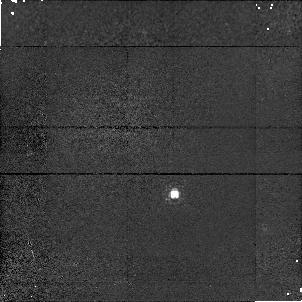
Target: P330E-CAL. Instrument: NICMOS/NIC1. Filter: F095N. Exposure: 11 min. Observation ID: n4kk03010

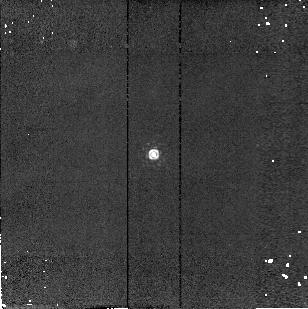
Target: P177D-CAL. Instrument: NICMOS/NIC2. Filter: F215N. Exposure: 4 min. Observation ID: n4kk01090

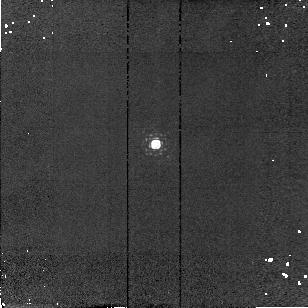
Target: P330E-CAL. Instrument: NICMOS/NIC2. Filter: F190N. Exposure: 4 min. Observation ID: n4kk03080

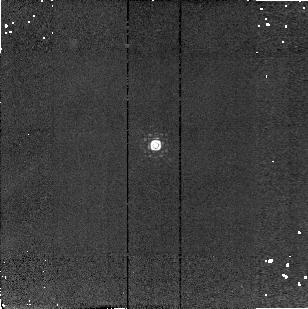
Target: P330E-CAL. Instrument: NICMOS/NIC2. Filter: F215N. Exposure: 4 min. Observation ID: n4kk03090

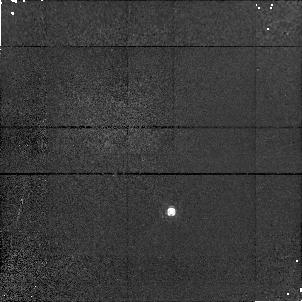
Target: P177D-CAL. Instrument: NICMOS/NIC1. Filter: F095N. Exposure: 11 min. Observation ID: n4kk01010

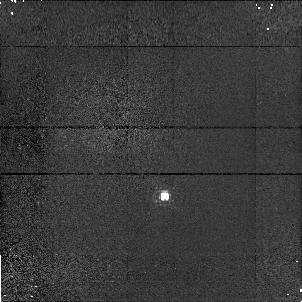
Target: P330E-CAL. Instrument: NICMOS/NIC1. Filter: F095N. Exposure: 11 min. Observation ID: n4kk09010

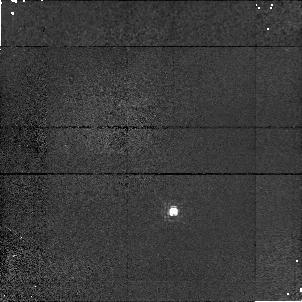
Target: P330E-CAL. Instrument: NICMOS/NIC1. Filter: F095N. Exposure: 11 min. Observation ID: n4kk05010

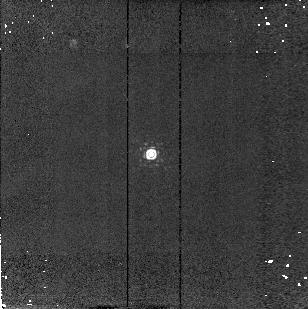
Target: P330E-CAL. Instrument: NICMOS/NIC2. Filter: F215N. Exposure: 4 min. Observation ID: n4kk07090

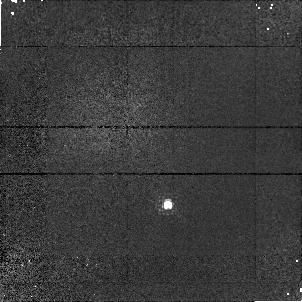
Target: P330E-CAL. Instrument: NICMOS/NIC1. Filter: F095N. Exposure: 11 min. Observation ID: n4kk08010

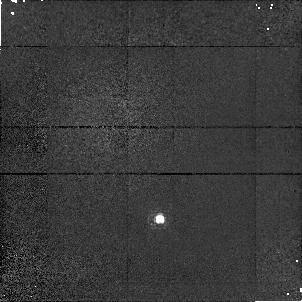
Target: P330E-CAL. Instrument: NICMOS/NIC1. Filter: F095N. Exposure: 11 min. Observation ID: n4kk02010

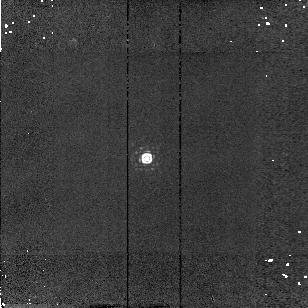
Target: P330E-CAL. Instrument: NICMOS/NIC2. Filter: F215N. Exposure: 4 min. Observation ID: n4kk02090

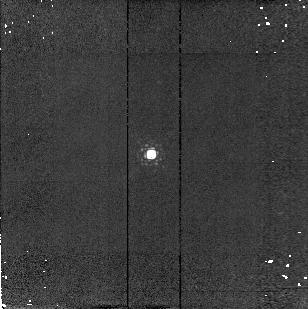
Target: P330E-CAL. Instrument: NICMOS/NIC2. Filter: F190N. Exposure: 4 min. Observation ID: n4kk07080

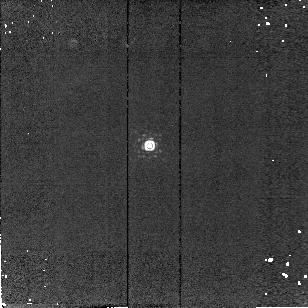
Target: P330E-CAL. Instrument: NICMOS/NIC2. Filter: F215N. Exposure: 4 min. Observation ID: n4kk09090

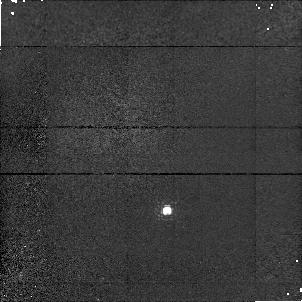
Target: P330E-CAL. Instrument: NICMOS/NIC1. Filter: F095N. Exposure: 11 min. Observation ID: n4kk07010

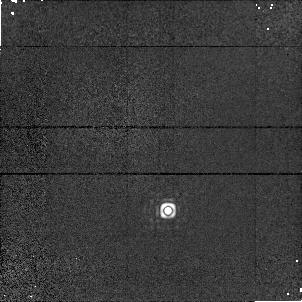
Target: P330E-CAL. Instrument: NICMOS/NIC1. Filter: F190N. Exposure: 4 min. Observation ID: n4kk06050

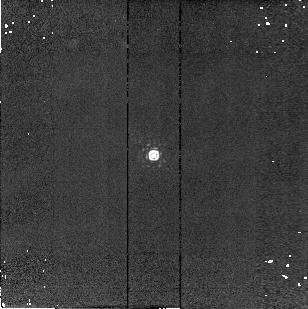
Target: P330E-CAL. Instrument: NICMOS/NIC2. Filter: F215N. Exposure: 4 min. Observation ID: n4kk05090

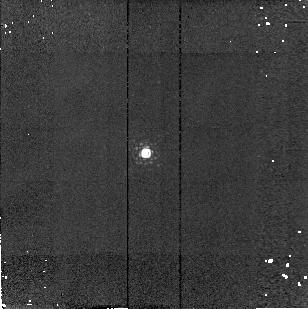
Target: P330E-CAL. Instrument: NICMOS/NIC2. Filter: F190N. Exposure: 4 min. Observation ID: n4kk10080

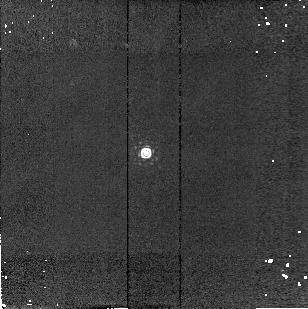
Target: P330E-CAL. Instrument: NICMOS/NIC2. Filter: F215N. Exposure: 4 min. Observation ID: n4kk10090

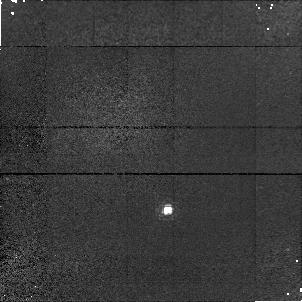
Target: P330E-CAL. Instrument: NICMOS/NIC1. Filter: F095N. Exposure: 11 min. Observation ID: n4kk06010

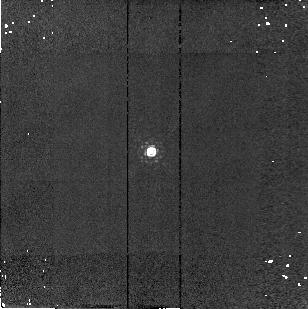
Target: P330E-CAL. Instrument: NICMOS/NIC2. Filter: F190N. Exposure: 4 min. Observation ID: n4kk08080

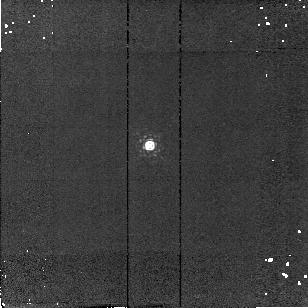
Target: P330E-CAL. Instrument: NICMOS/NIC2. Filter: F190N. Exposure: 4 min. Observation ID: n4kk09080

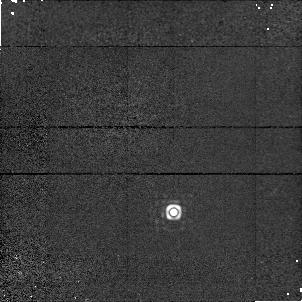
Target: P330E-CAL. Instrument: NICMOS/NIC1. Filter: F190N. Exposure: 4 min. Observation ID: n4kk05050

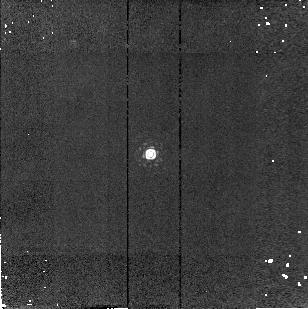
Target: P330E-CAL. Instrument: NICMOS/NIC2. Filter: F215N. Exposure: 4 min. Observation ID: n4kk06090

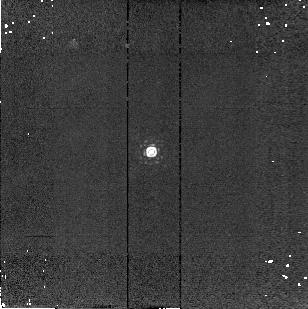
Target: P330E-CAL. Instrument: NICMOS/NIC2. Filter: F215N. Exposure: 4 min. Observation ID: n4kk08090

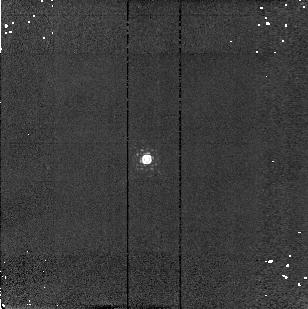
Target: P330E-CAL. Instrument: NICMOS/NIC2. Filter: F190N. Exposure: 4 min. Observation ID: n4kk02080

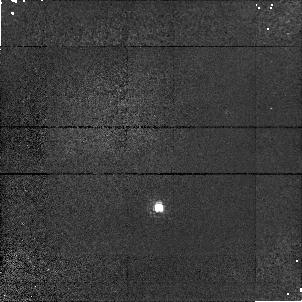
Target: P330E-CAL. Instrument: NICMOS/NIC1. Filter: F095N. Exposure: 11 min. Observation ID: n4kk10010

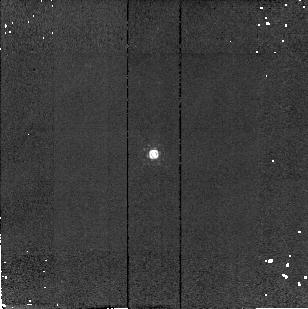
Target: P177D-CAL. Instrument: NICMOS/NIC2. Filter: F190N. Exposure: 4 min. Observation ID: n4kk01080

Photometric Monitoring II (PI: Calzetti, Daniela)

One standard star (solar analog, absolute standard P330E) will be observed at 4-5 different wavelengths spanning the NICMOS wavelength range in each camera NIC1, NIC2, and NIC3 to monitor the photometric stability of the NICMOS cameras as a function of wavelength. This proposal is a (modified) continuation of program 7607.